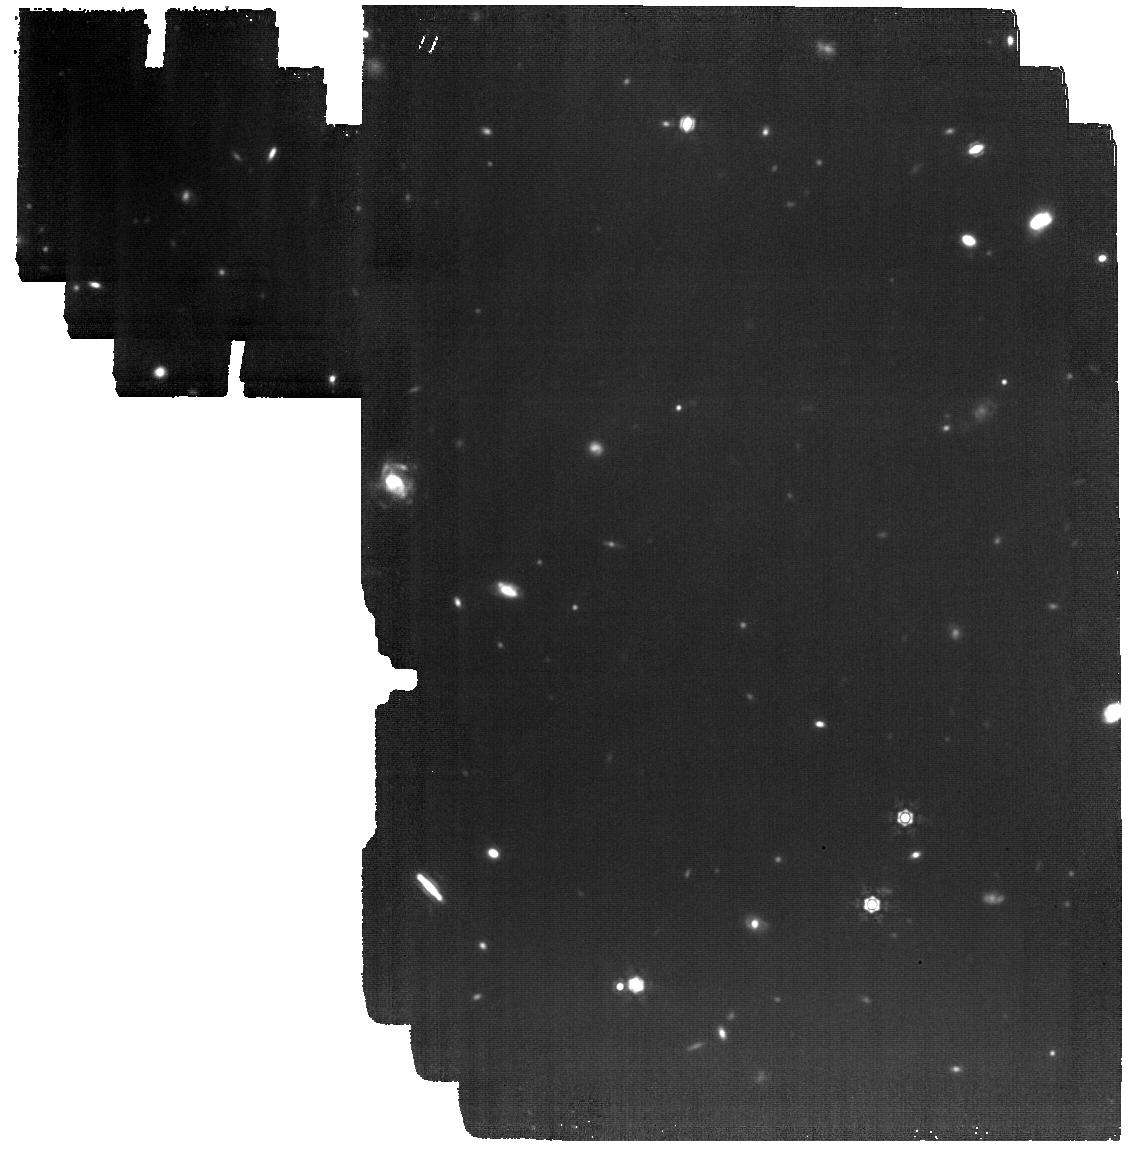
Target: GOODS-N-MEDIUM03. Instrument: MIRI. Filter: F1280W. Exposure: 1.8 h. Observation ID: jw01181-o003_t007_miri_f1280w

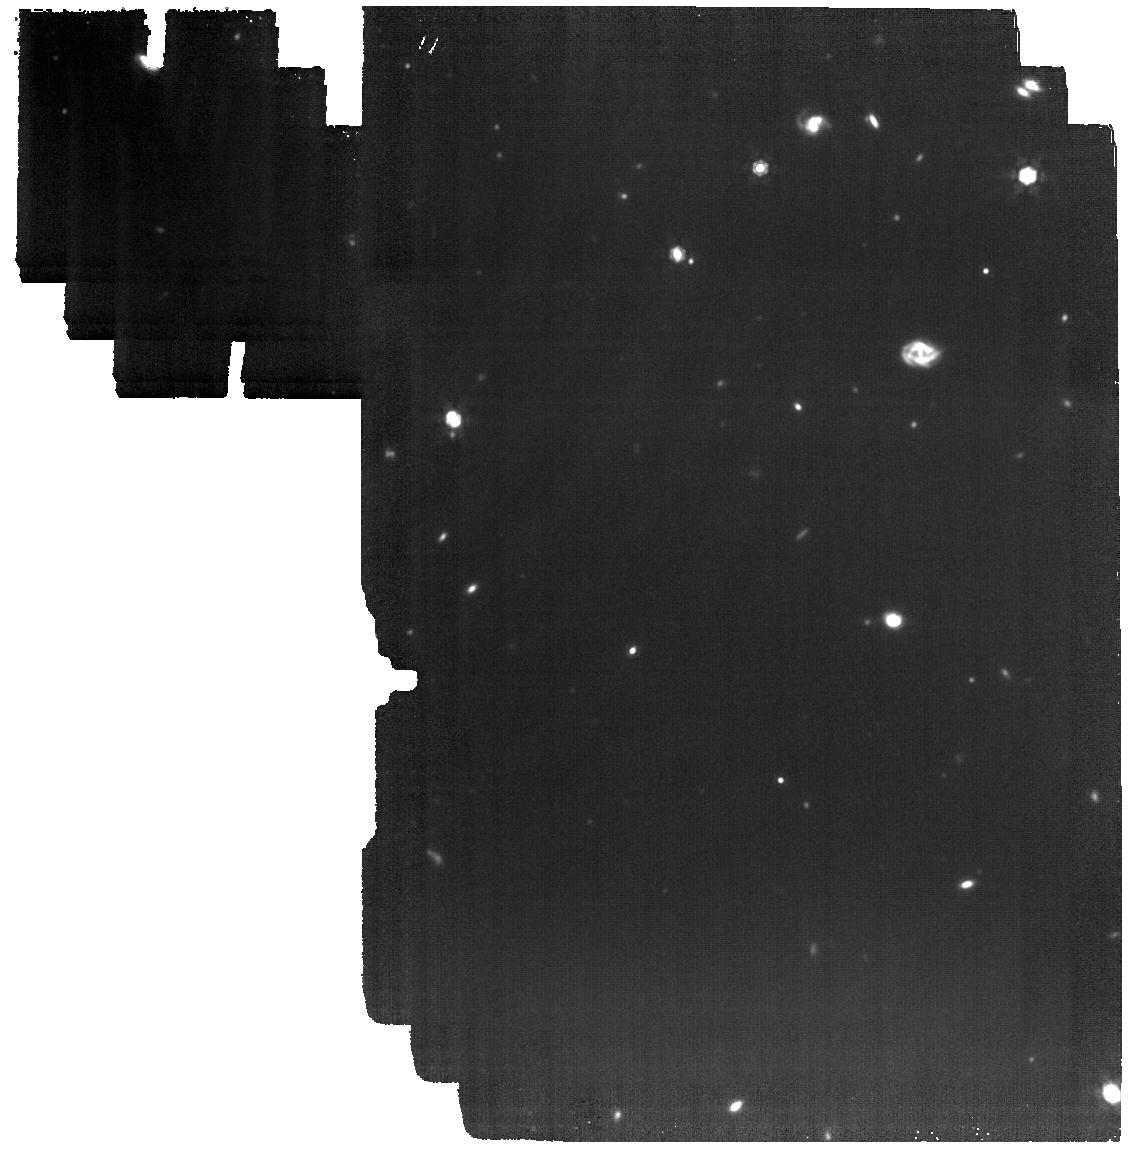
Target: GOODS-N-MEDIUM01. Instrument: MIRI. Filter: F1280W. Exposure: 2.5 h. Observation ID: jw01181-o001_t001_miri_f1280w

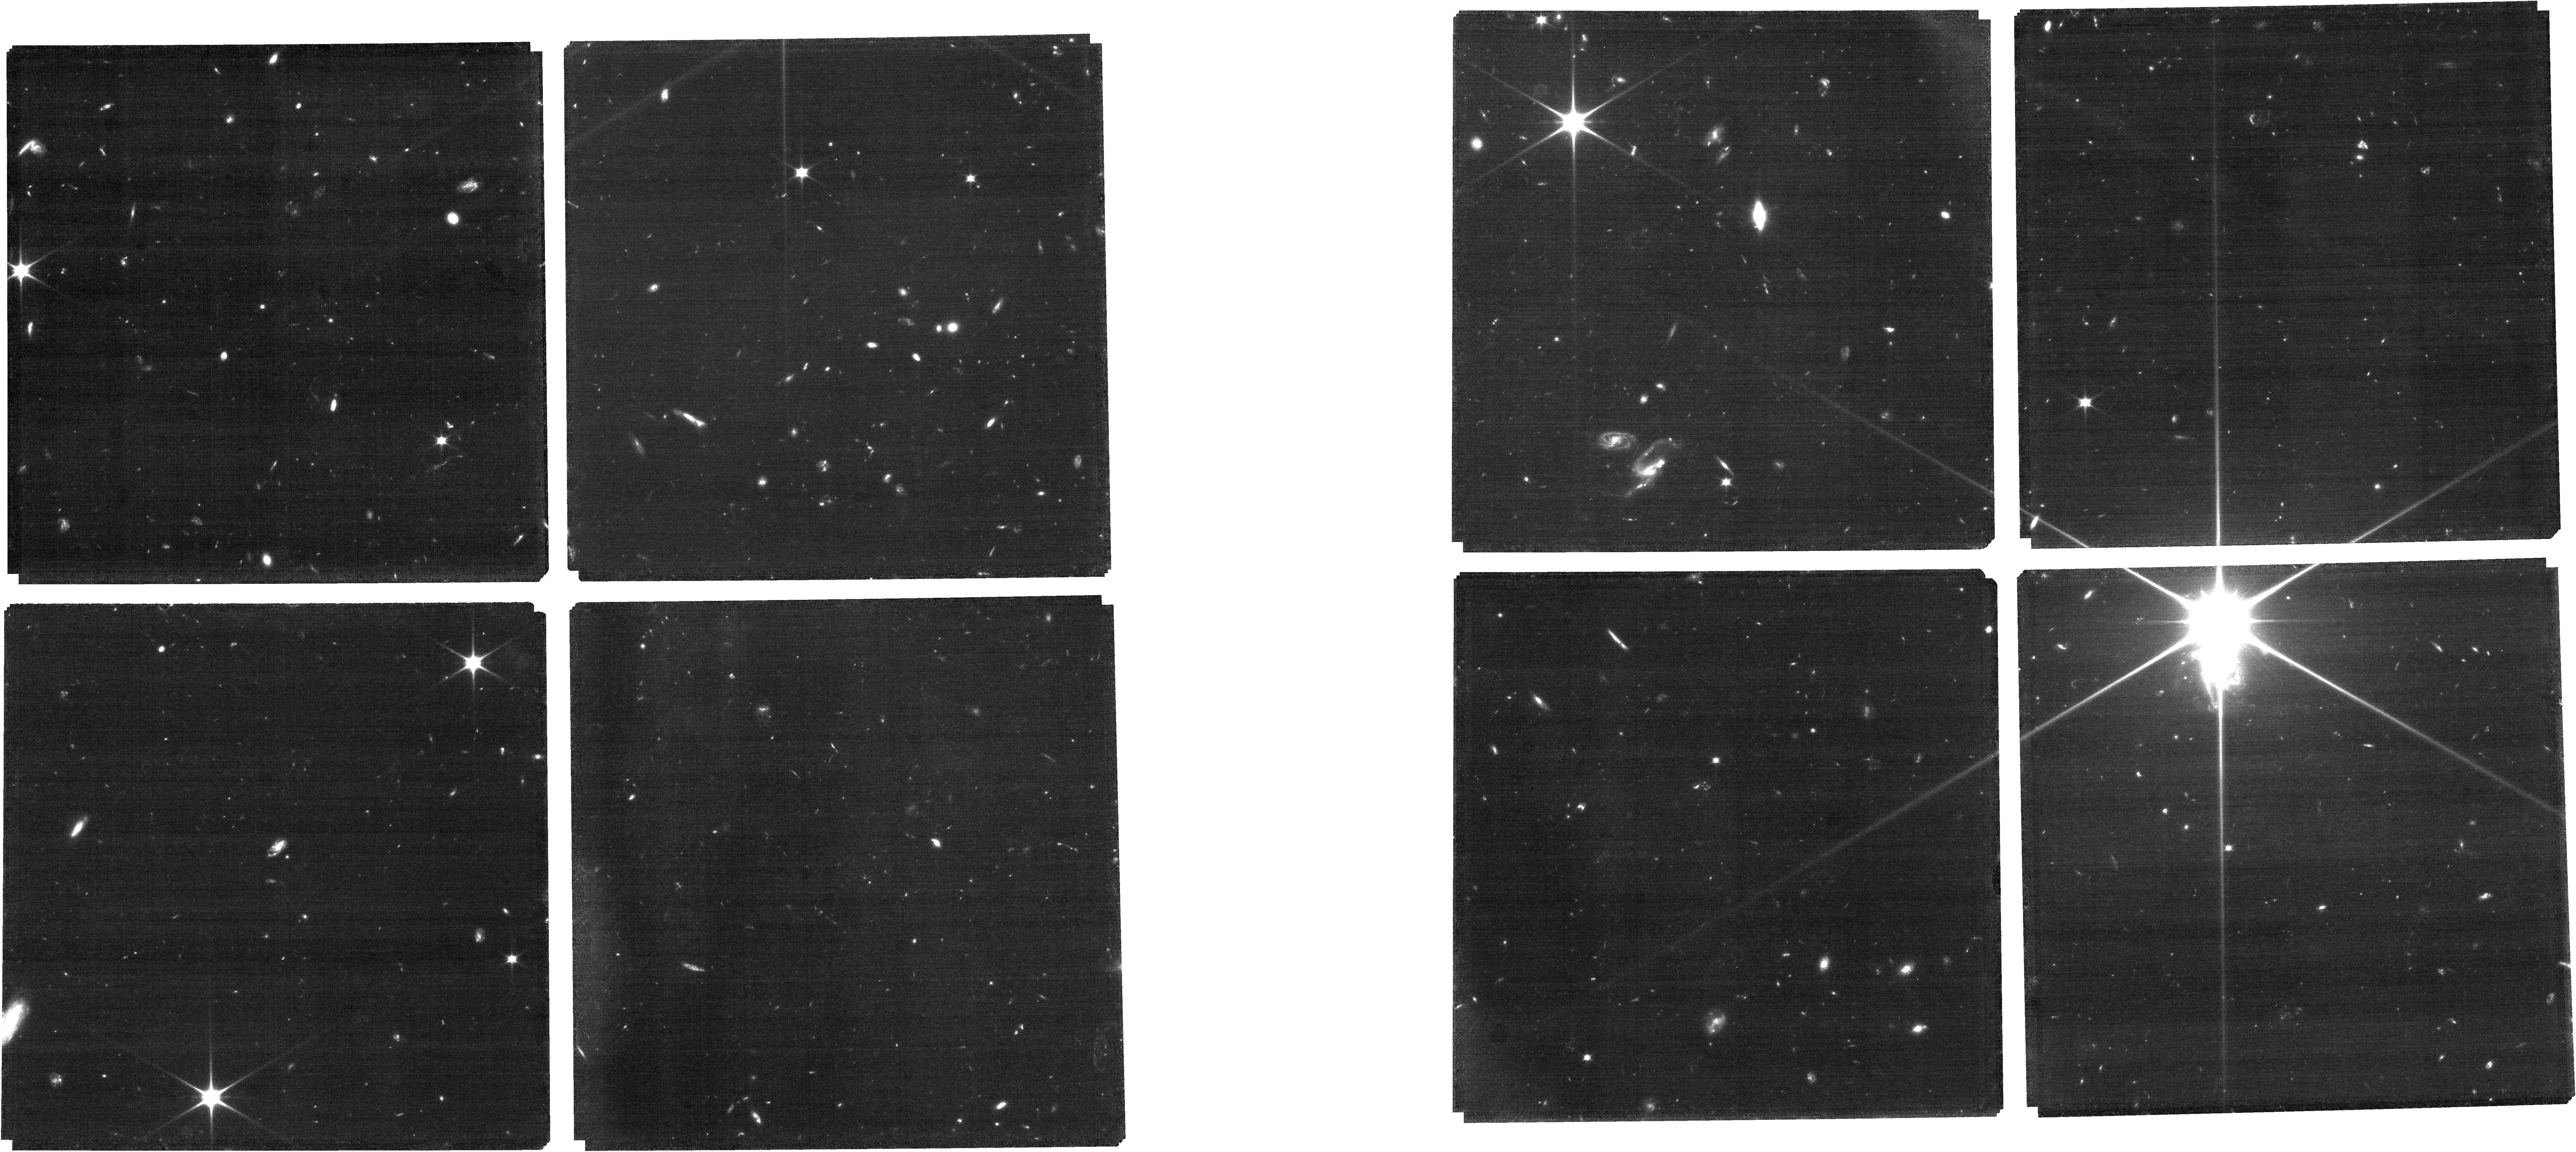
Target: 21_3_23_mediumjwst_trim_ta5. Instrument: NIRCAM. Filter: F070W. Exposure: 1.6 h. Observation ID: jw01181-o010_t009_nircam_clear-f070w

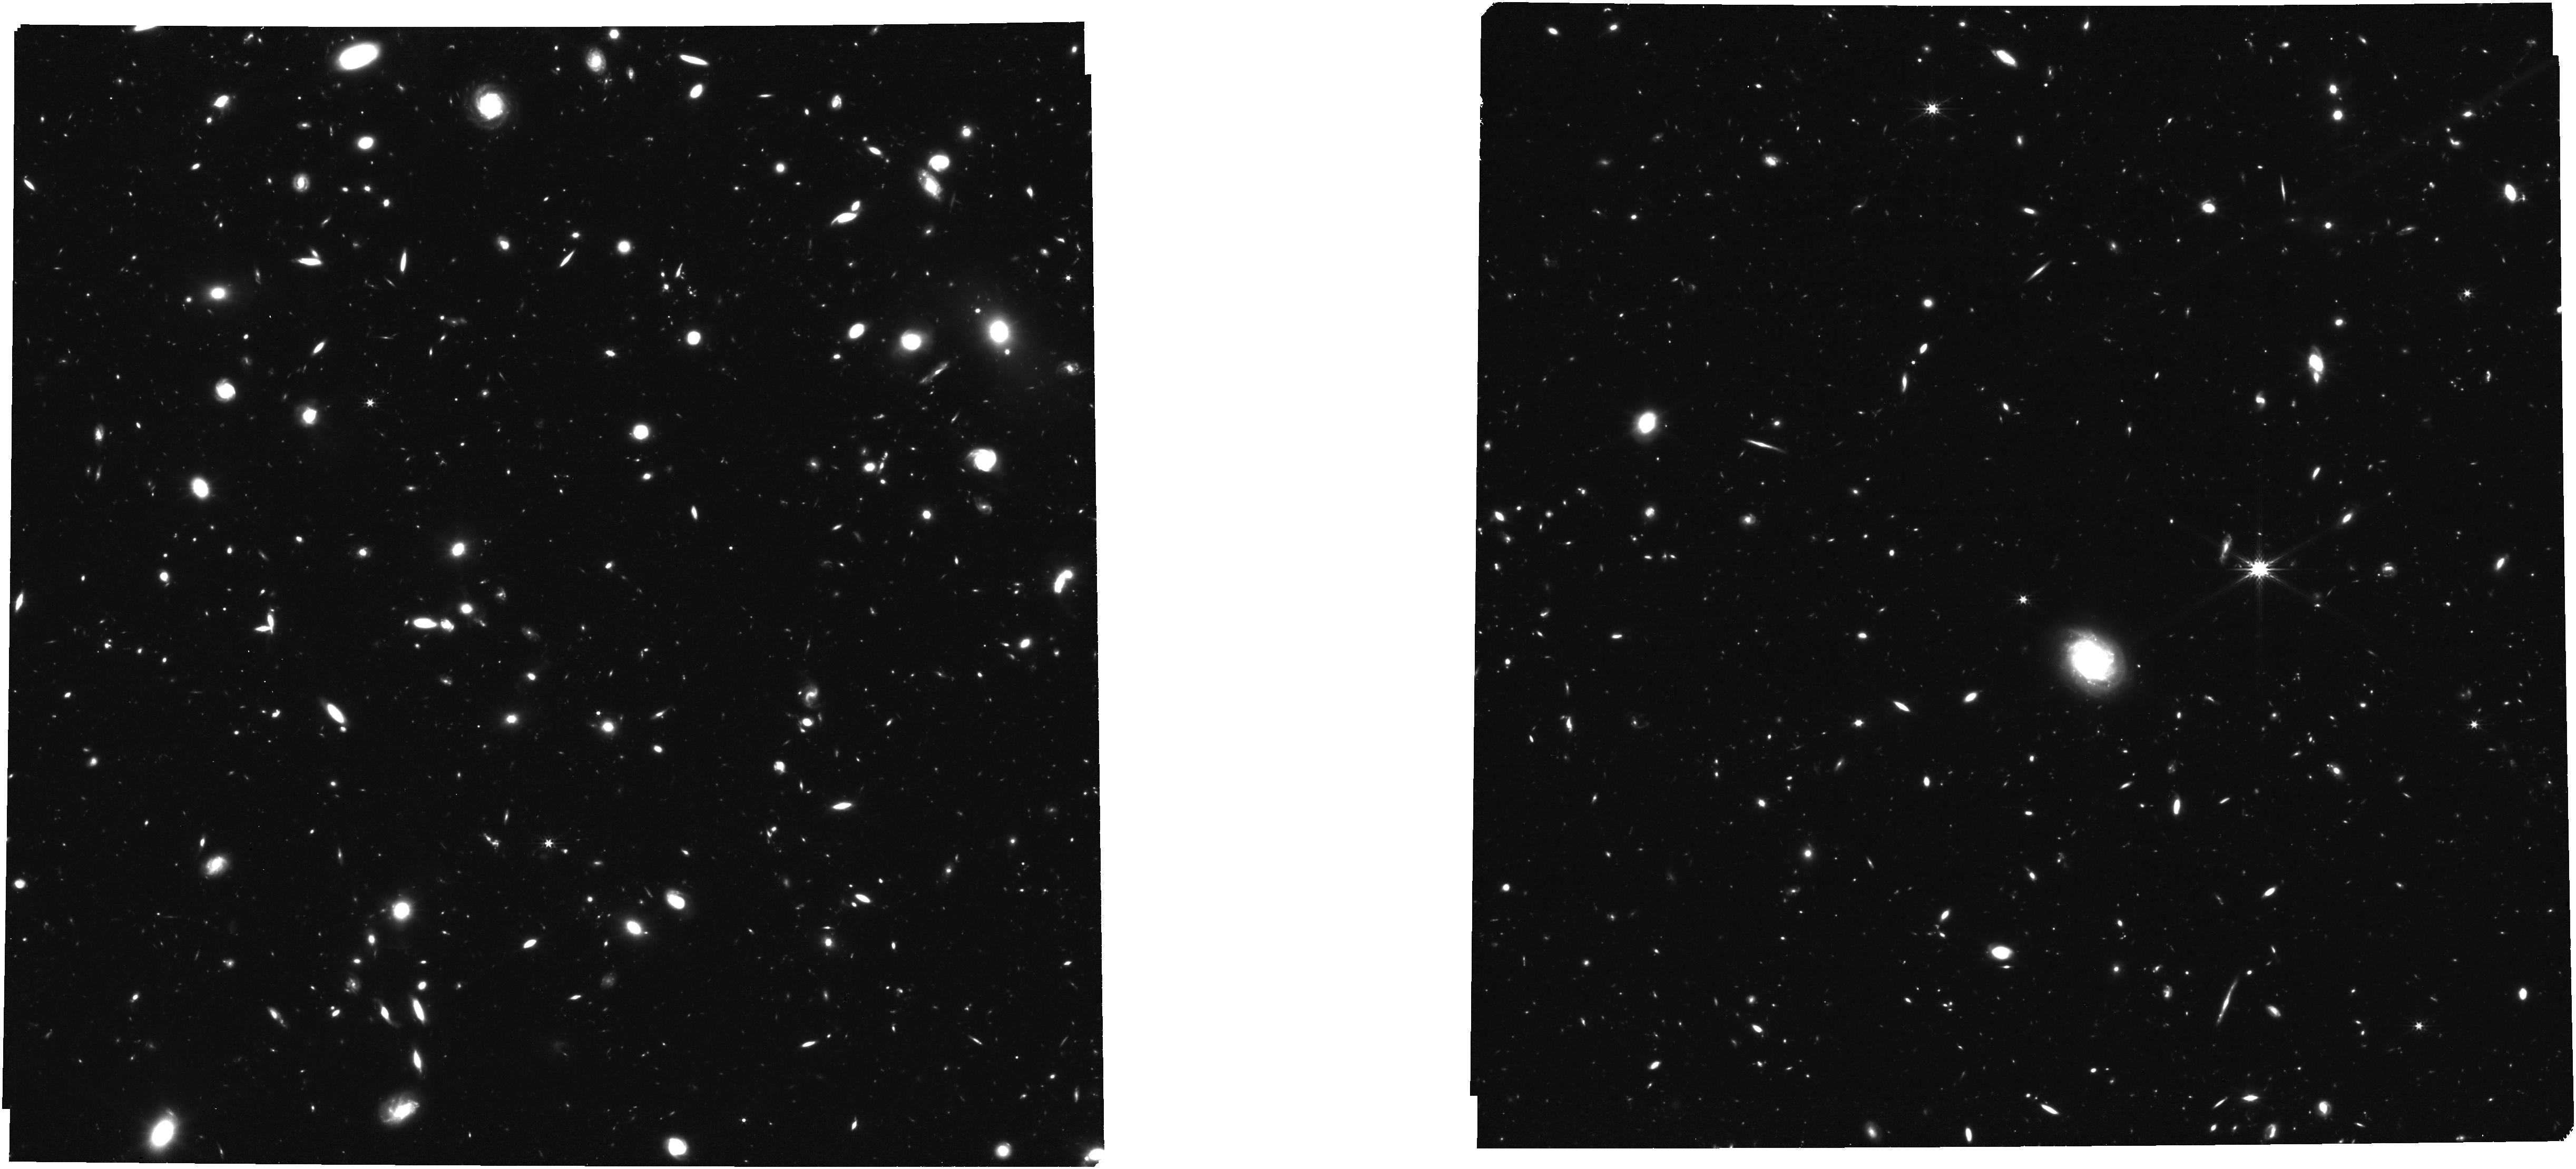
Target: 1181-MERGED-APT-CLEAN-CLEAN. Instrument: NIRCAM. Filter: F277W. Exposure: 1.6 h. Observation ID: jw01181-o005_t008_nircam_clear-f277w

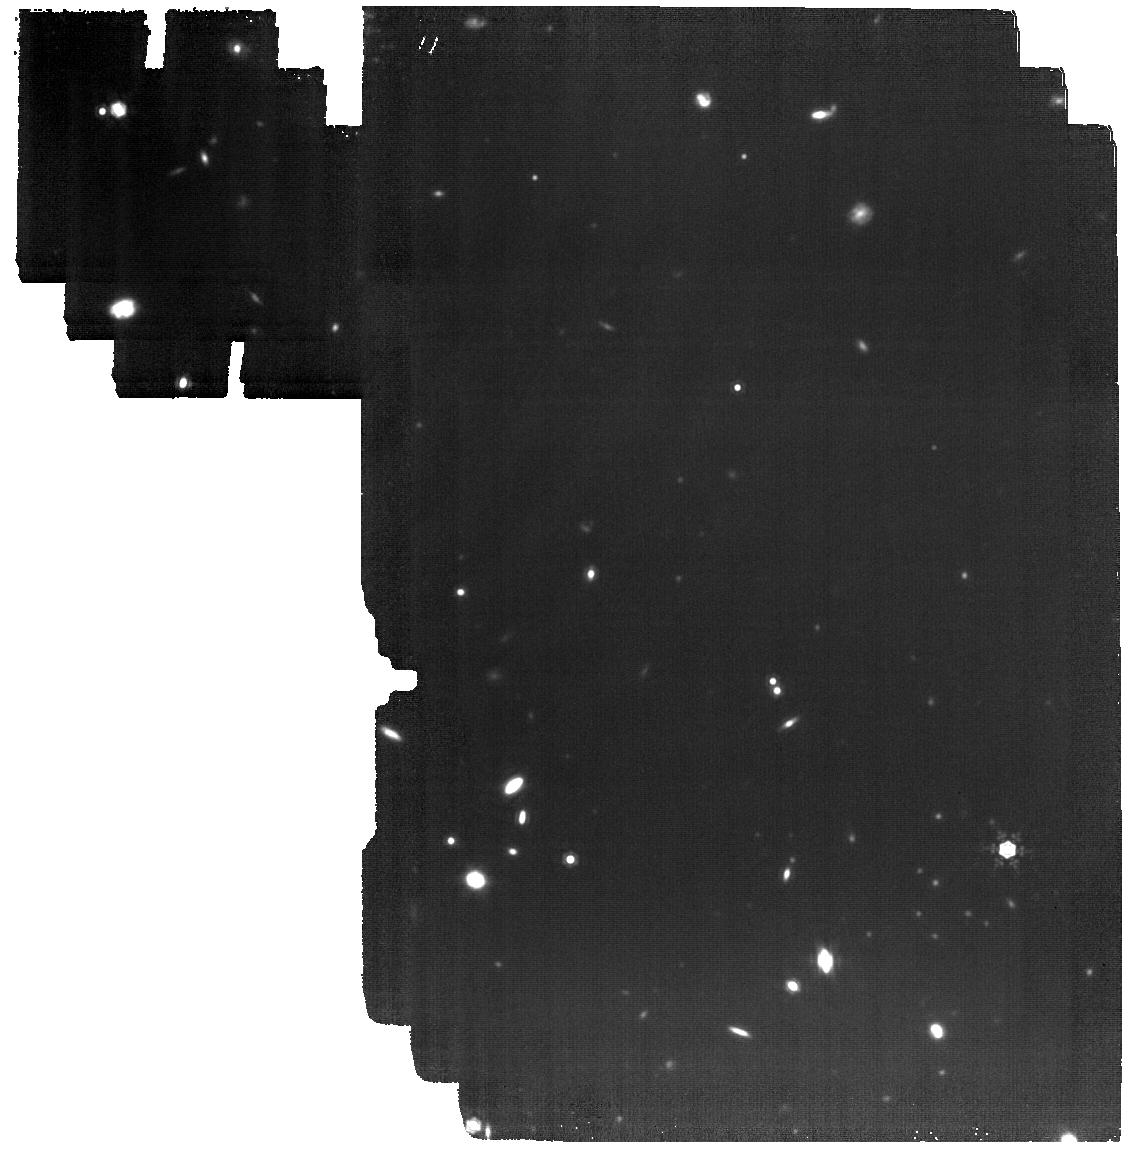
Target: GOODS-N-MEDIUM02. Instrument: MIRI. Filter: F1280W. Exposure: 2.5 h. Observation ID: jw01181-o002_t006_miri_f1280w

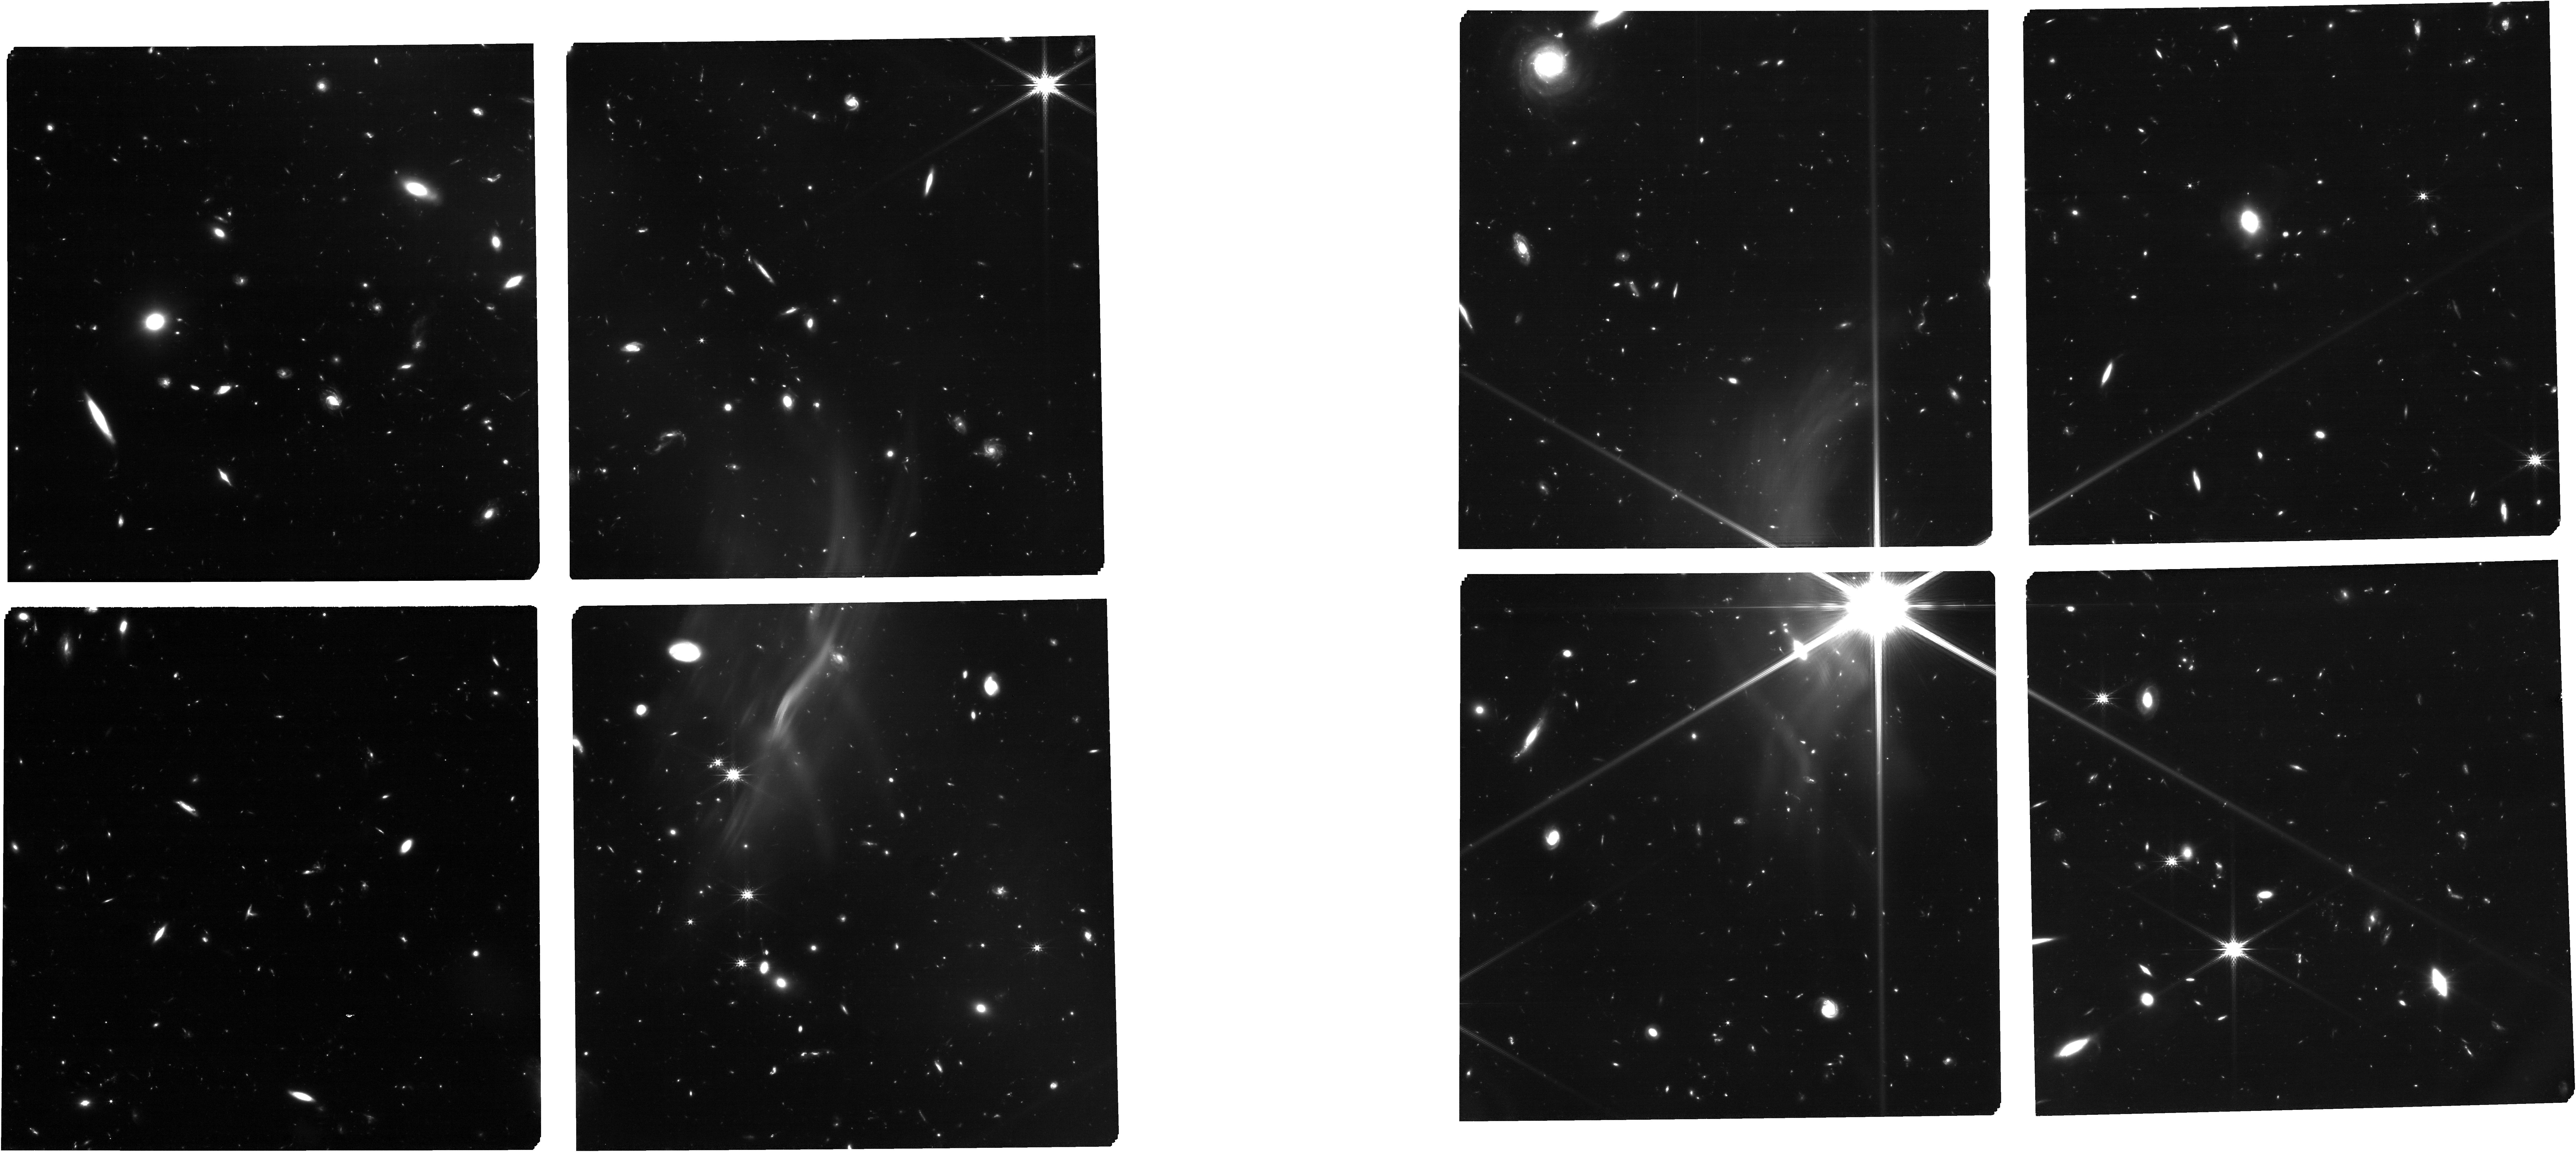
Target: 21_3_23_mediumjwst_trim_ta5_v2. Instrument: NIRCAM. Filter: F200W. Exposure: 1.6 h. Observation ID: jw01181-o098_t010_nircam_clear-f200w

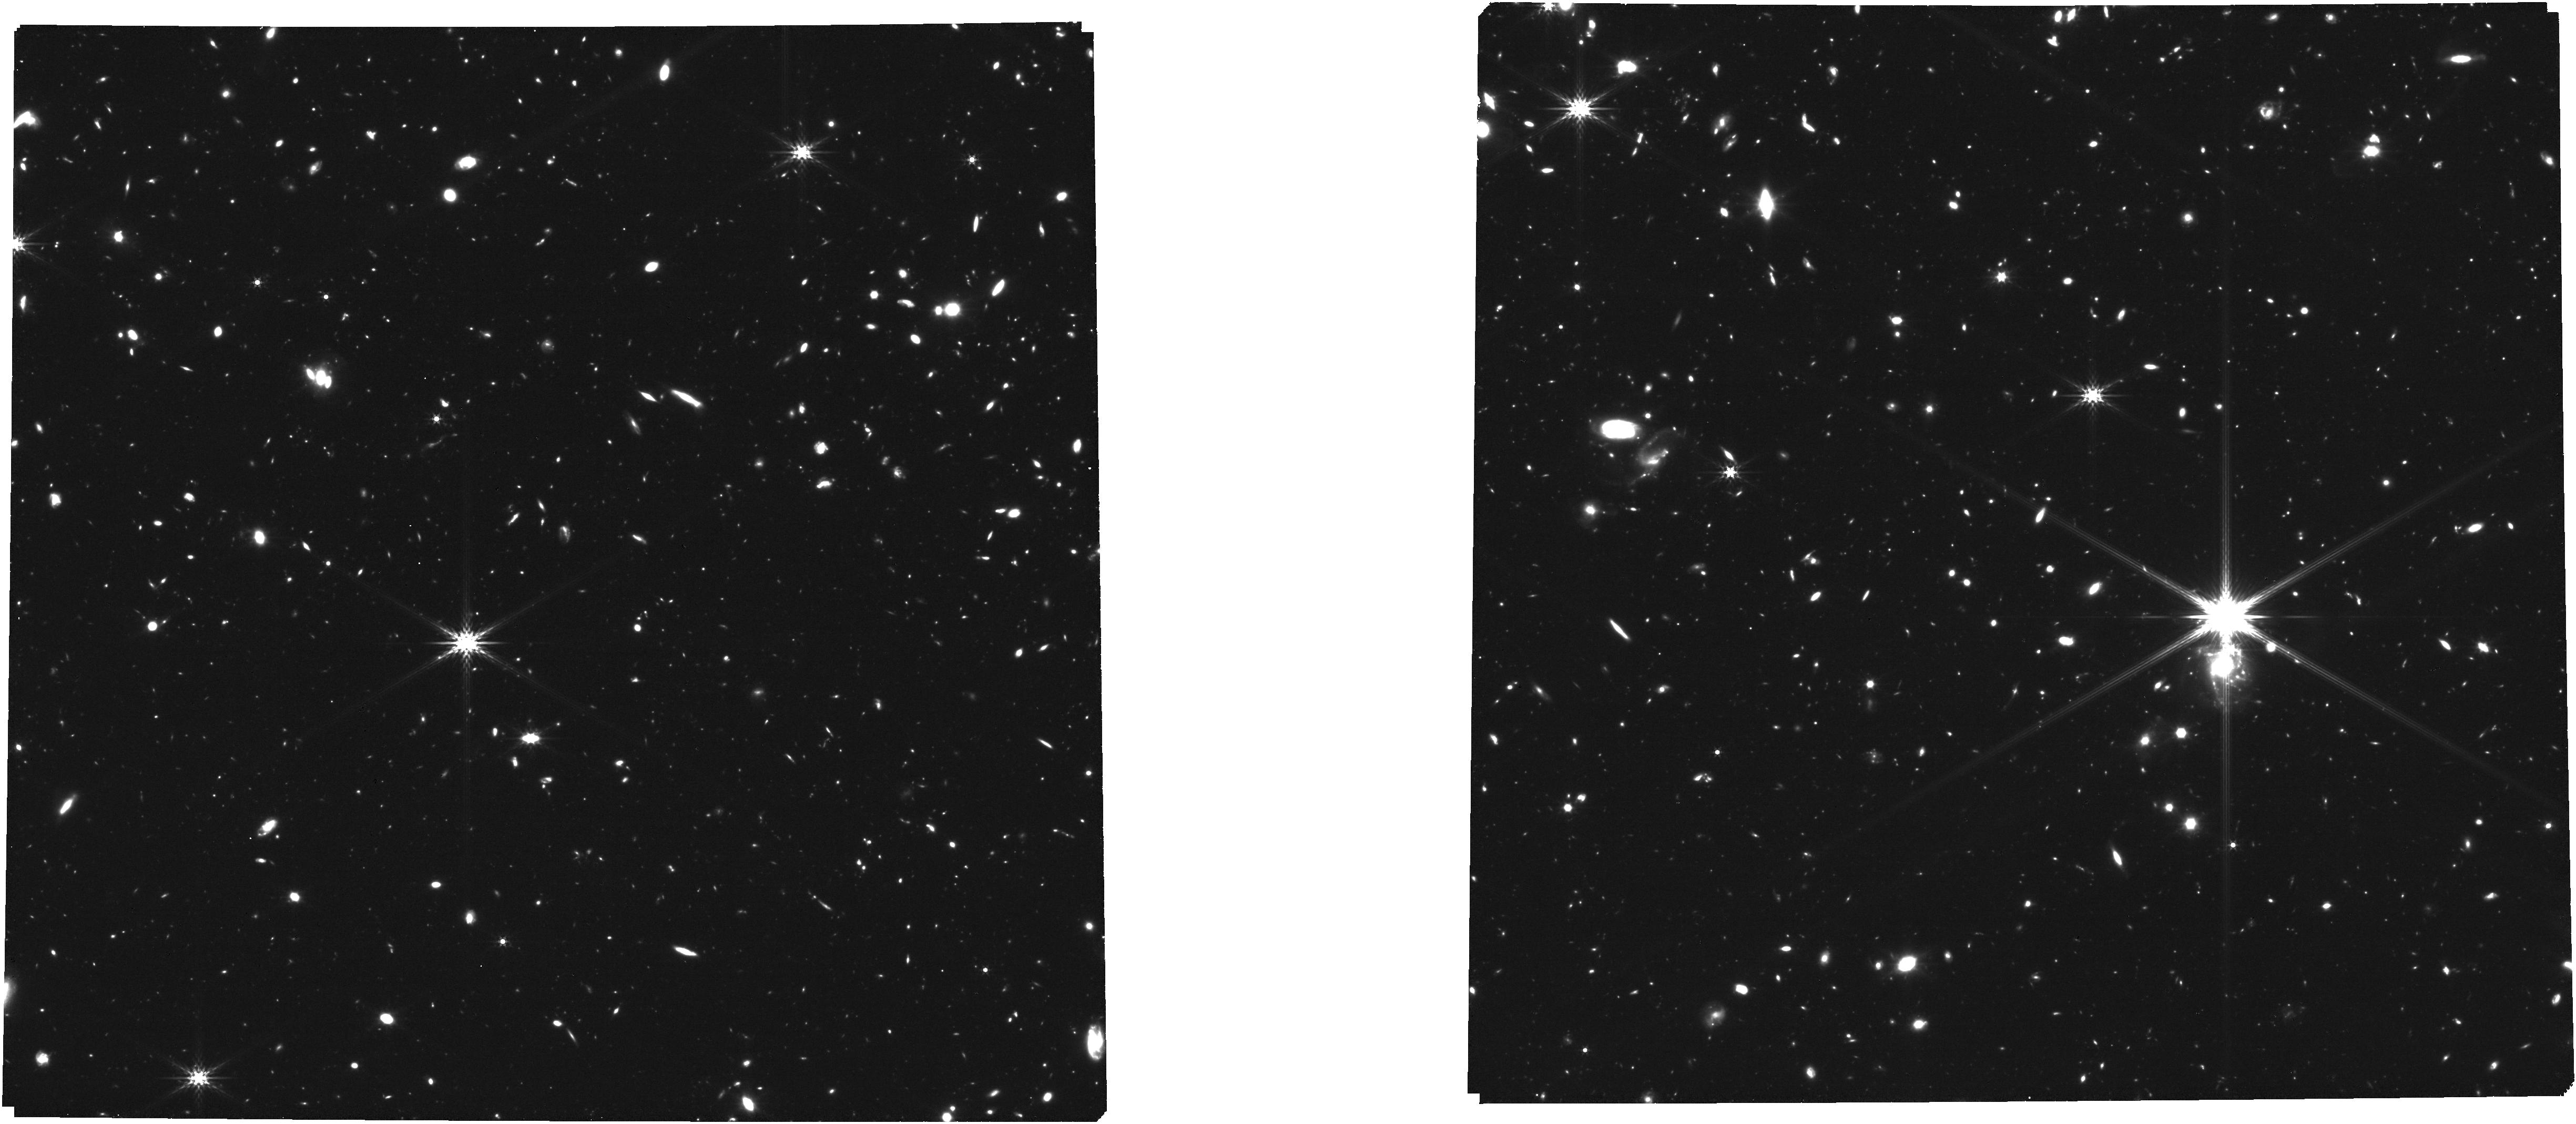
Target: 21_3_23_mediumjwst_trim_ta5. Instrument: NIRCAM. Filter: F356W. Exposure: 1.6 h. Observation ID: jw01181-o010_t009_nircam_clear-f356w

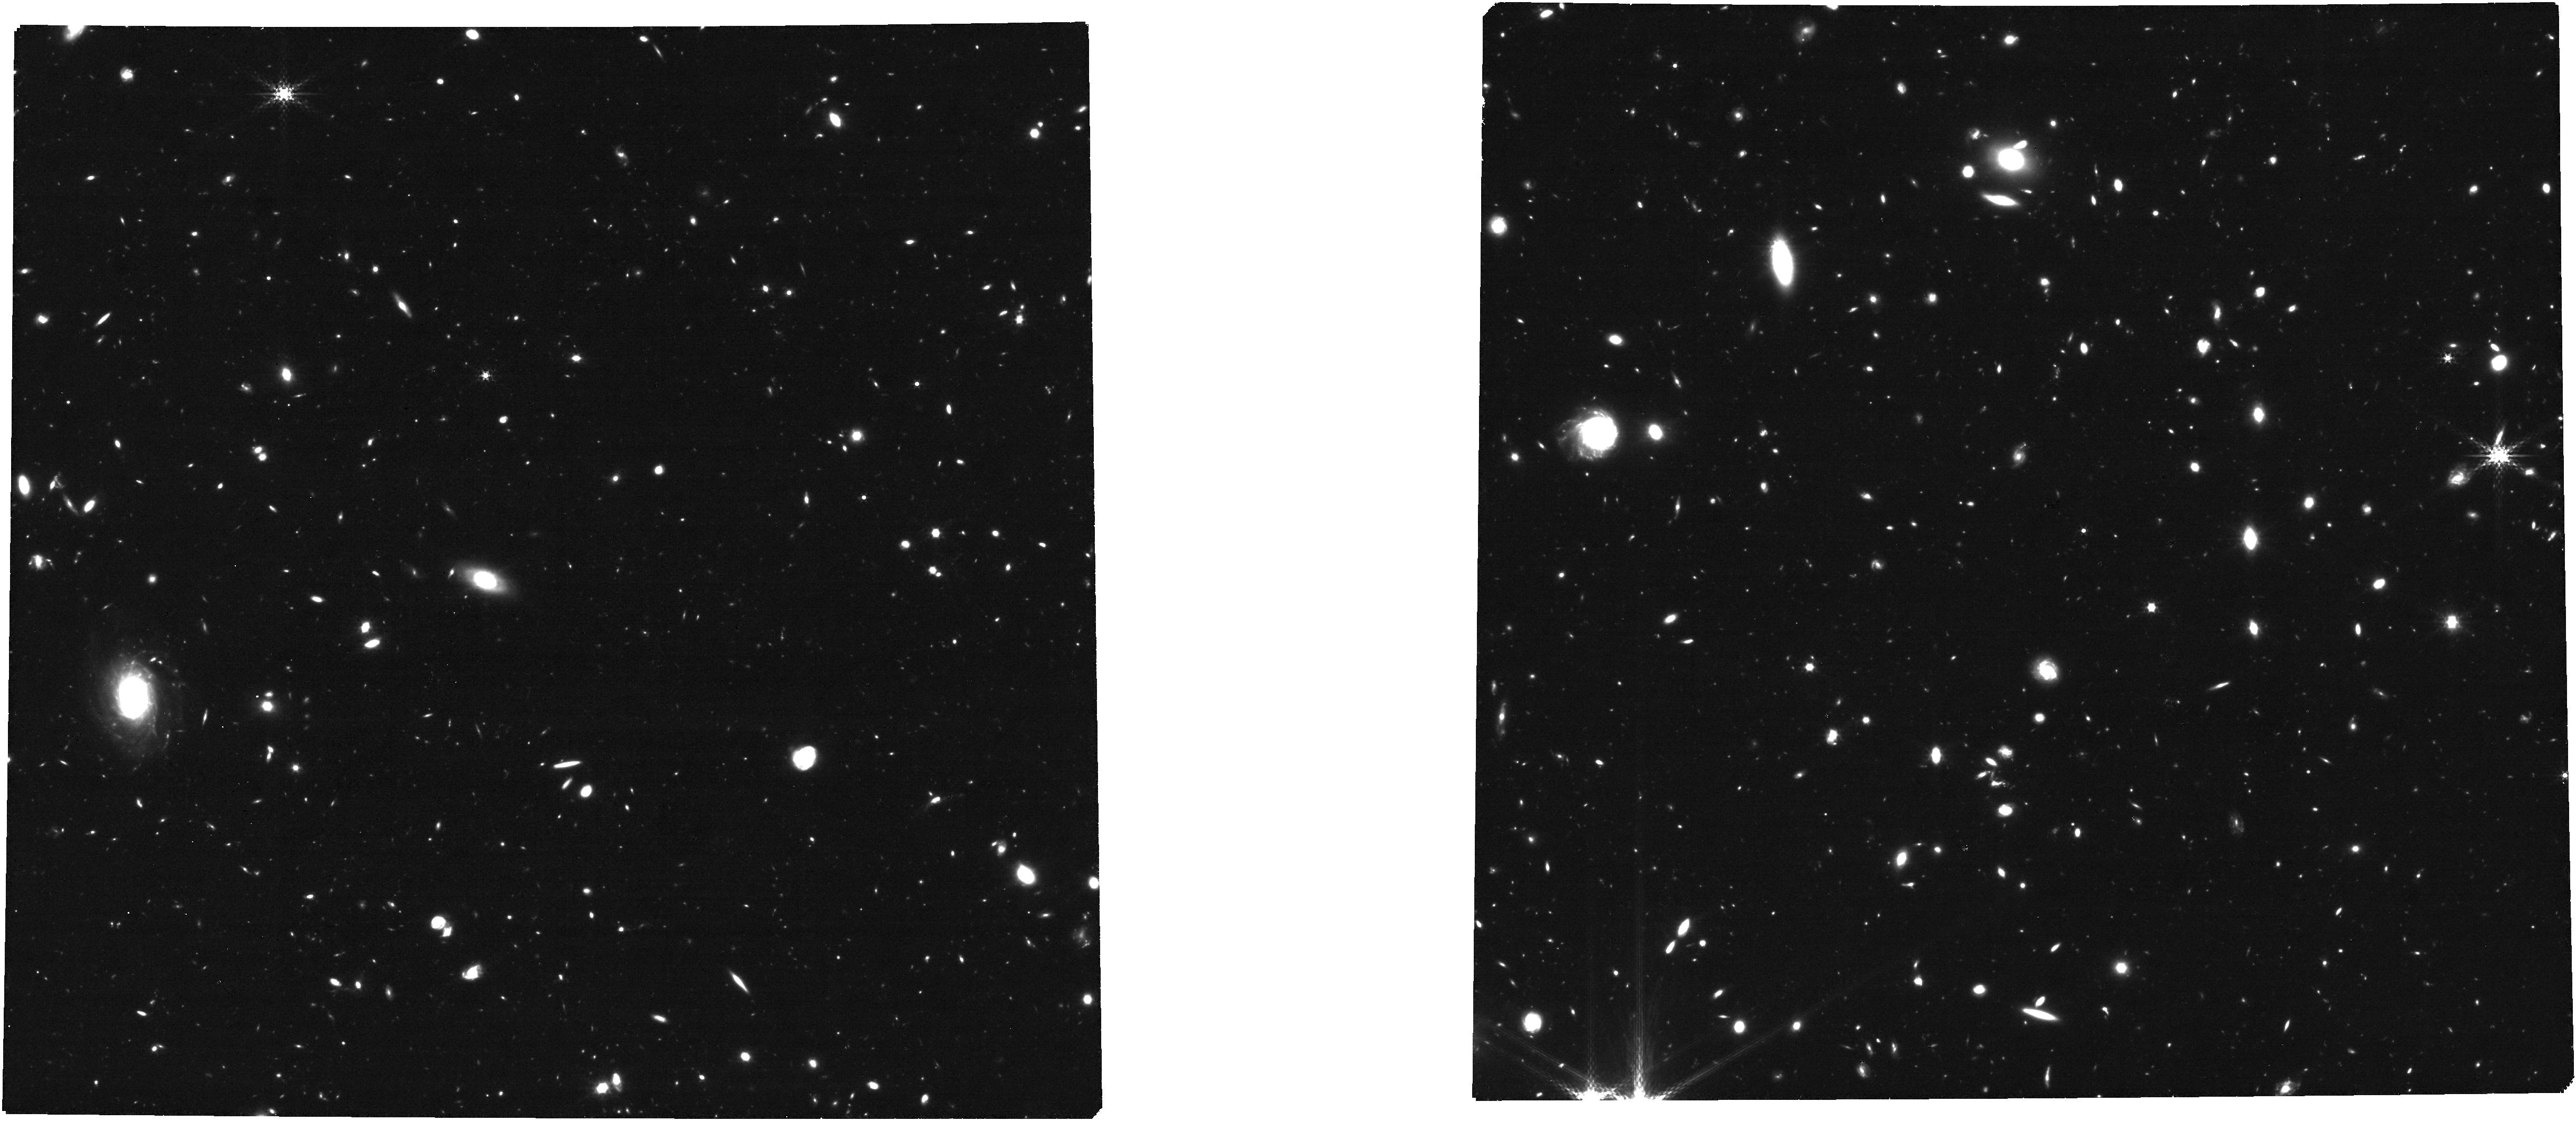
Target: 21_3_23_mediumjwst_trim_ta5. Instrument: NIRCAM. Filter: F335M. Exposure: 1.6 h. Observation ID: jw01181-o011_t009_nircam_clear-f335m

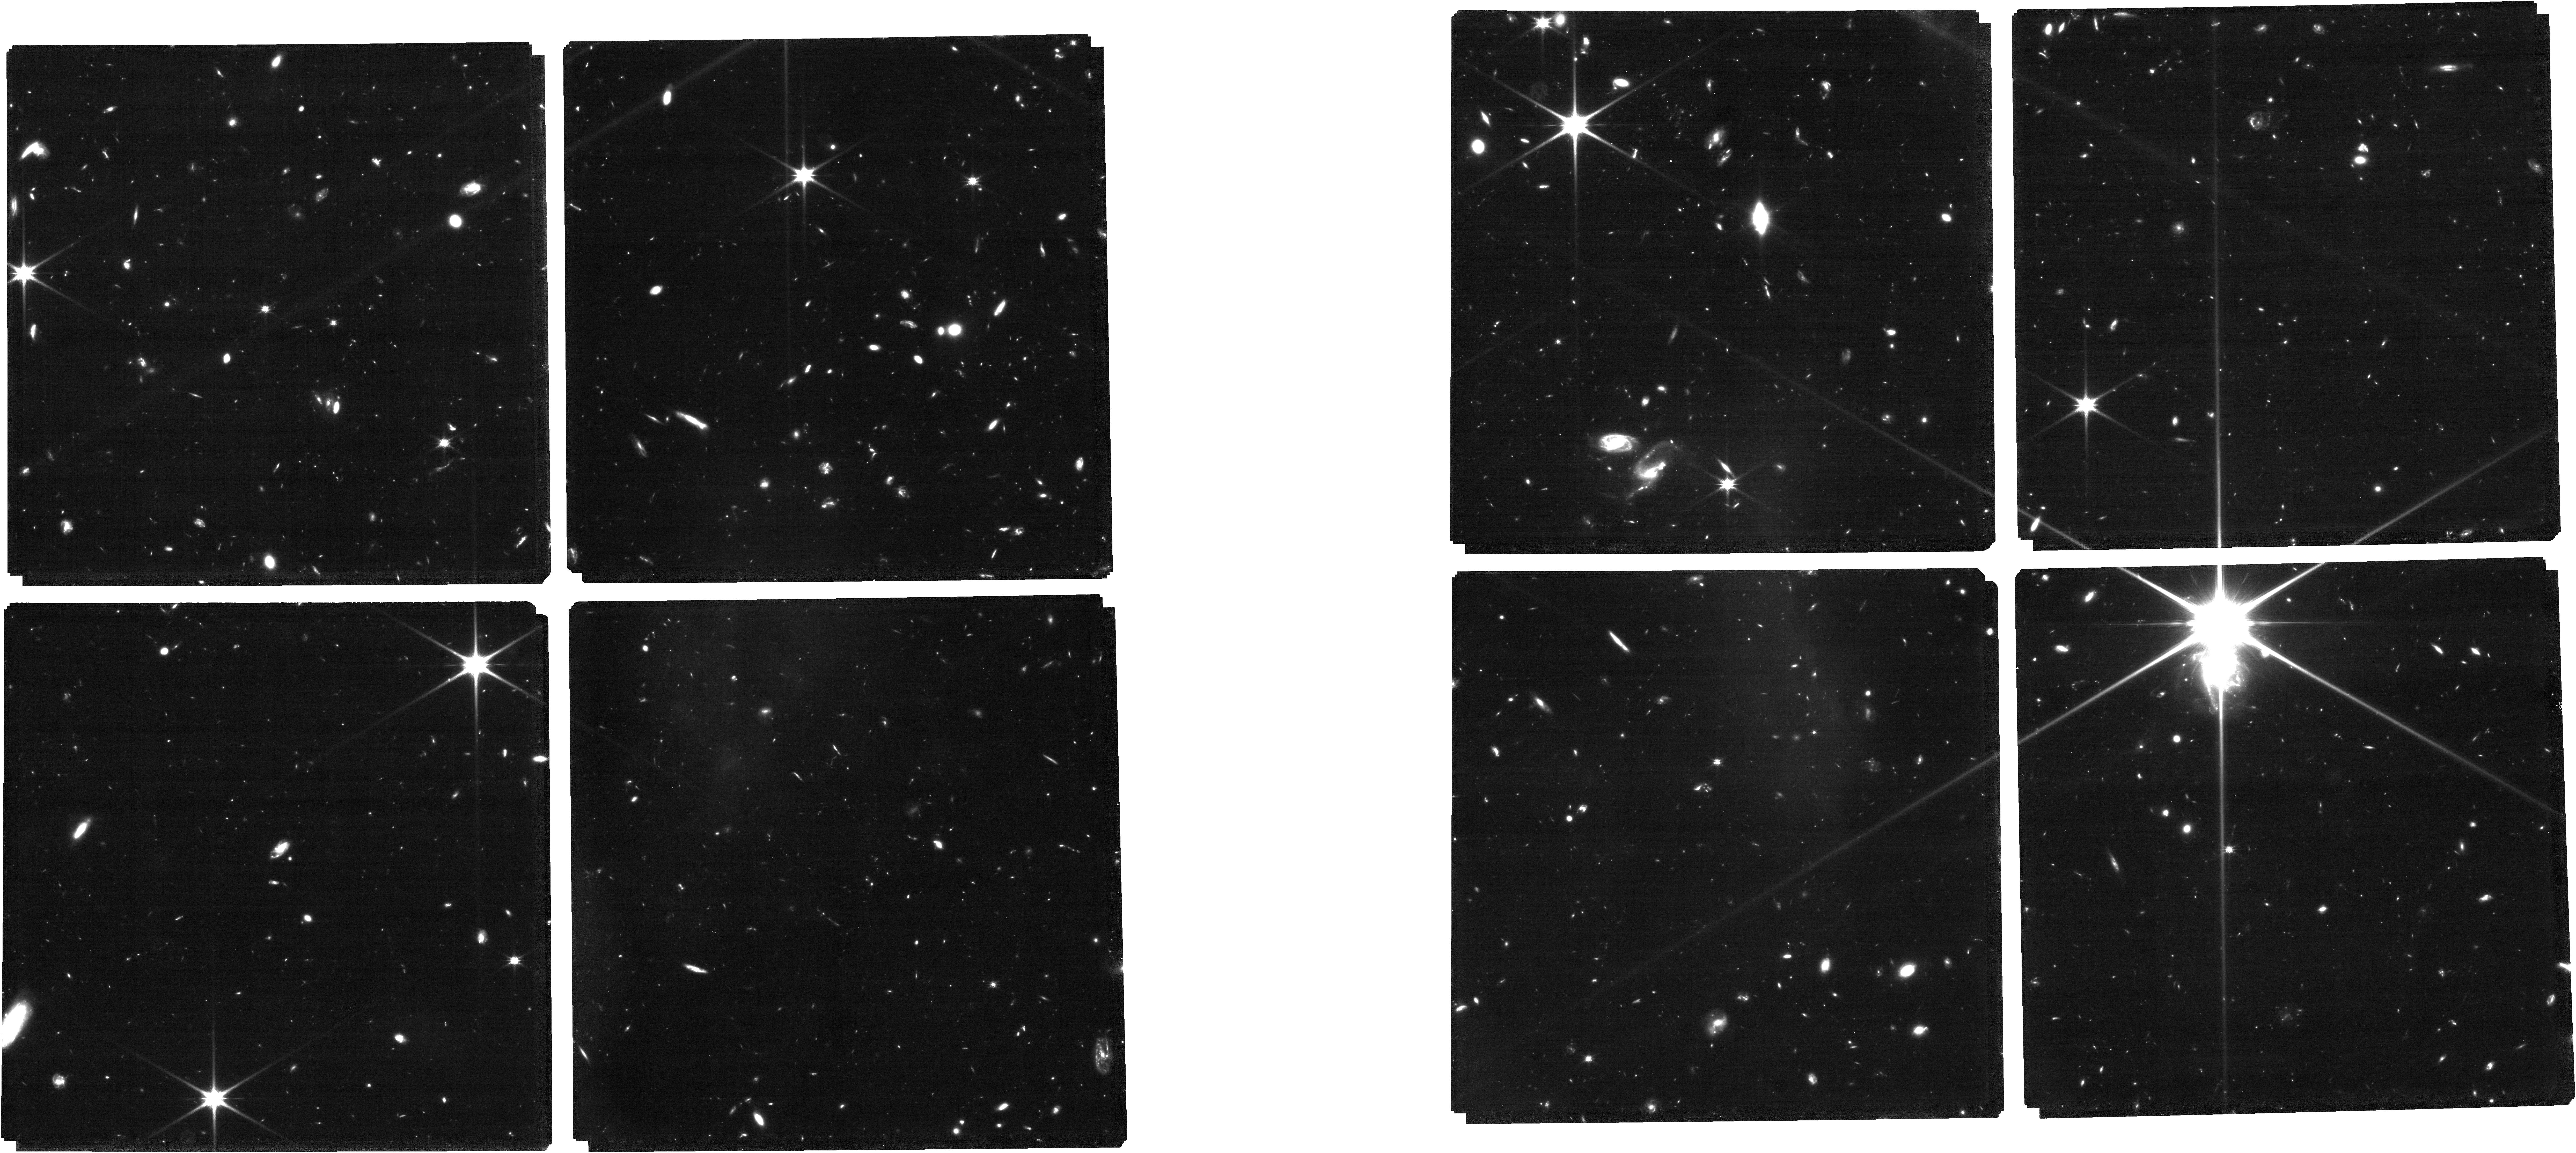
Target: 21_3_23_mediumjwst_trim_ta5. Instrument: NIRCAM. Filter: F115W. Exposure: 3.1 h. Observation ID: jw01181-o010_t009_nircam_clear-f115w

NIRCam-NIRSpec galaxy assembly survey - GOODS-N (PI: Eisenstein, Daniel J.)

We will conduct an ambitious deep-field survey to study the formation and evolution of galaxies from z ≥ 12 to z ∼ 2. Our program combines NIRSpec, NIRCam, and MIRI data, alongside the deepest data from HST, Chandra, ALMA, and JVLA, to produce an unprecedented view of high-redshift galaxies. The program is a collaboration of the NIRSpec and NIRCam GTO teams, and it combines imaging and spectroscopy as well as full use of coordinated parallel observations to get the best out of all three instruments. Indeed, to pursue a detailed understanding of galaxy evolution, the combination of imaging and spectroscopy is critical. By bringing these data sets together on a single field, we will carry out systematic investigations far beyond the sum of the parts. This survey will provide the rest-frame optical data of sufficient area, depth, and spectral resolutions to map galaxy population properties, including the joint distribution of stellar mass, luminosity, star formation rate, stellar ages, sizes, metallicity, nuclear activity, gas kinematics, and outflows, over a wide range of redshifts. Broadly speaking, spectroscopy (at R = 100, 1000, and 2700) provides precise and robust redshifts, measurement of the stellar continuum, and emission lines to z ∼ 10 and beyond. The emission lines allow us to diagnose the galaxies’ star formation rate (SFR), metallicities, chemical abundances, the ISM dust-reddening, and the ISM excitation, including signatures of AGNs. Low-resolution spectroscopy (R=100) for the brighter objects can also diagnose the stellar populations (especially the stellar age distribution). High-resolution spectroscopy (R=2700) can diagnose internal galaxy kinematics and outflows. The multi-wavelength NIRCam imaging will allow the detection, selection and characterization of galaxies to z = 15 and perhaps beyond. It will determine colors, morphological structure, and color gradients, while supplying photometric redshifts, stellar mass, and star formation rate estimates along with measures of equivalent widths of the strongest emission lines. The depth reached is unparalleled and will lead to luminosity functions to substantially higher redshift and lower mass than can be done with HST. Deep MIRI imaging will enable a rest-frame infrared view of subset of our sample, testing the assumptions of our UV/optical modeling and revealing heavily obscured stellar populations and nuclear activity. Combination with external data from Chandra, JVLA, and ALMA will further explore nuclear activity and dusty star formation. We expect that this carefully constructed survey will provide a primary legacy dataset for many years to come. Warning: The pointing positions in this APT file are not yet final as the mosaic positions depend upon the field orientation which in turn depends on the as yet undetermined date of observation. Additionally, the NIRSpec MOS target catalog(s) included in this APT file are a placeholder for the actual catalogs that will be revised depending upon the final pointing positions and, in some cases, the analysis of NIRCam pre-imaging. An explanation of these issues and full field NIRSpec MOS target catalogs are available at https://issues.cosmos.esa.int/jwst-nirspecwiki/pages/viewpage.action?pageId=3473486